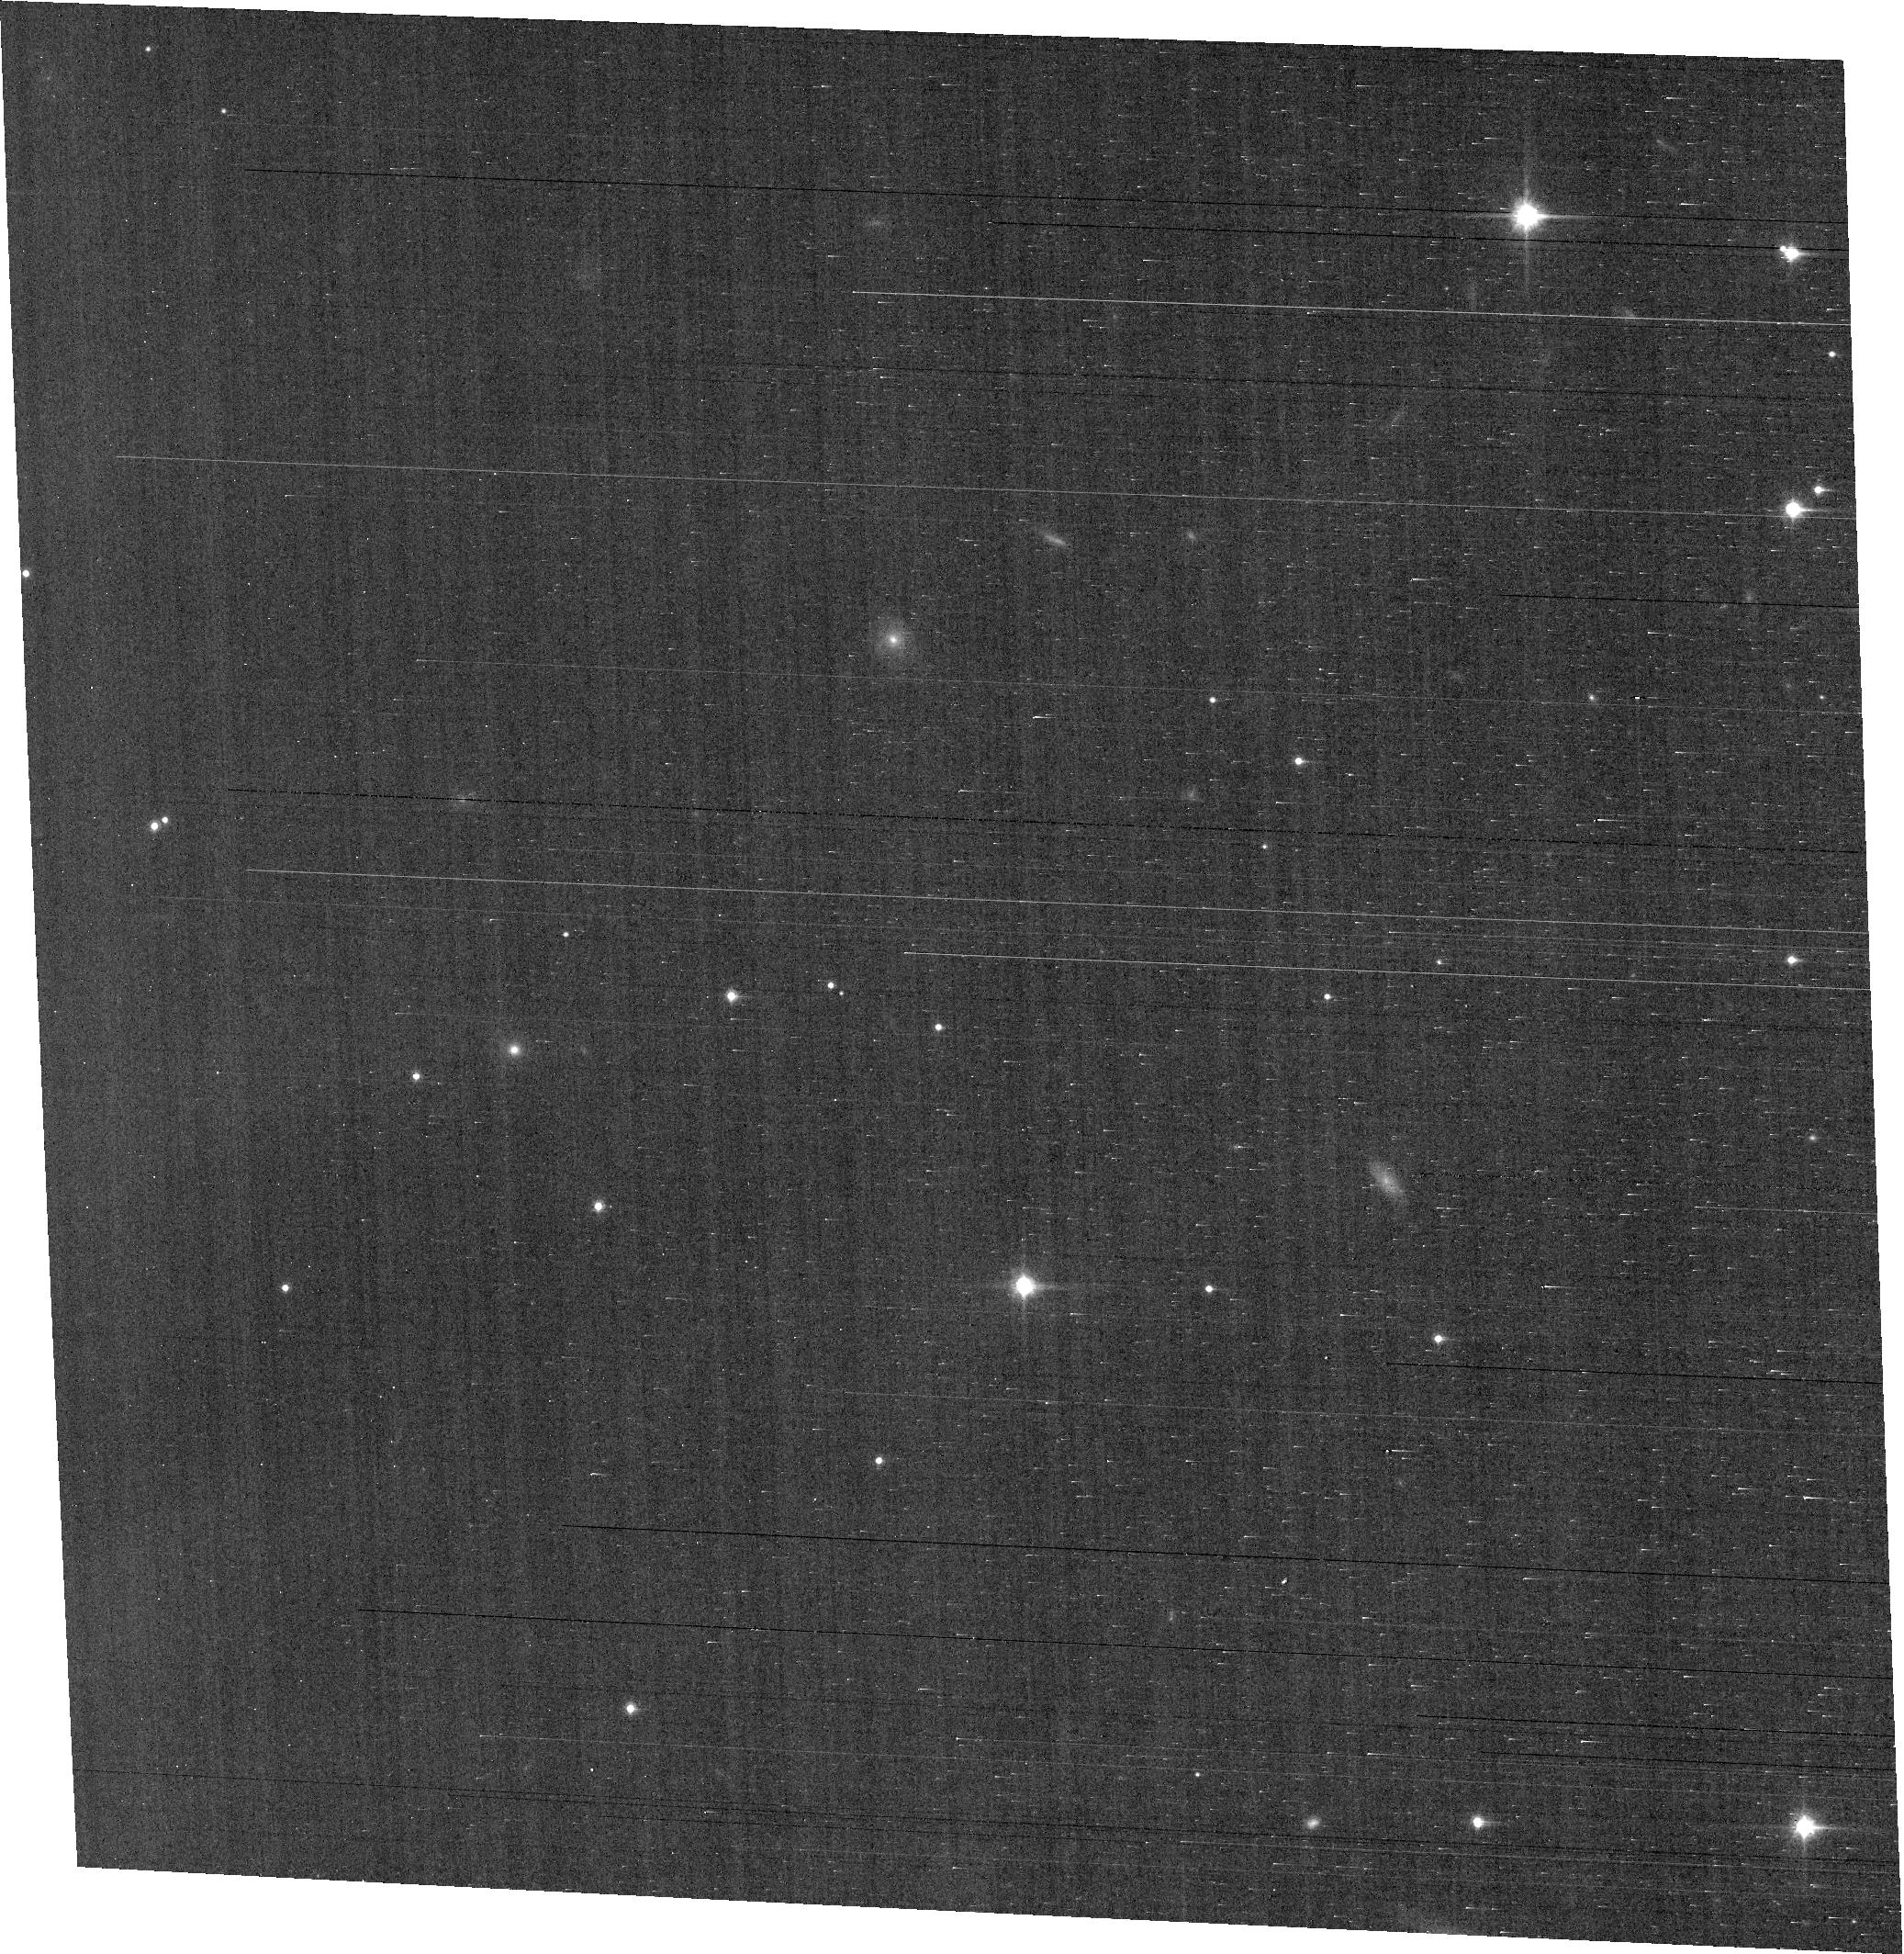
Target: field at RA 56.025°, Dec 32.184°
Instrument: ACS/WFC
Filter: F814W
Exposure: 1.1 h
Observation ID: hst_11610_01_acs_wfc_f814w_jb5s01

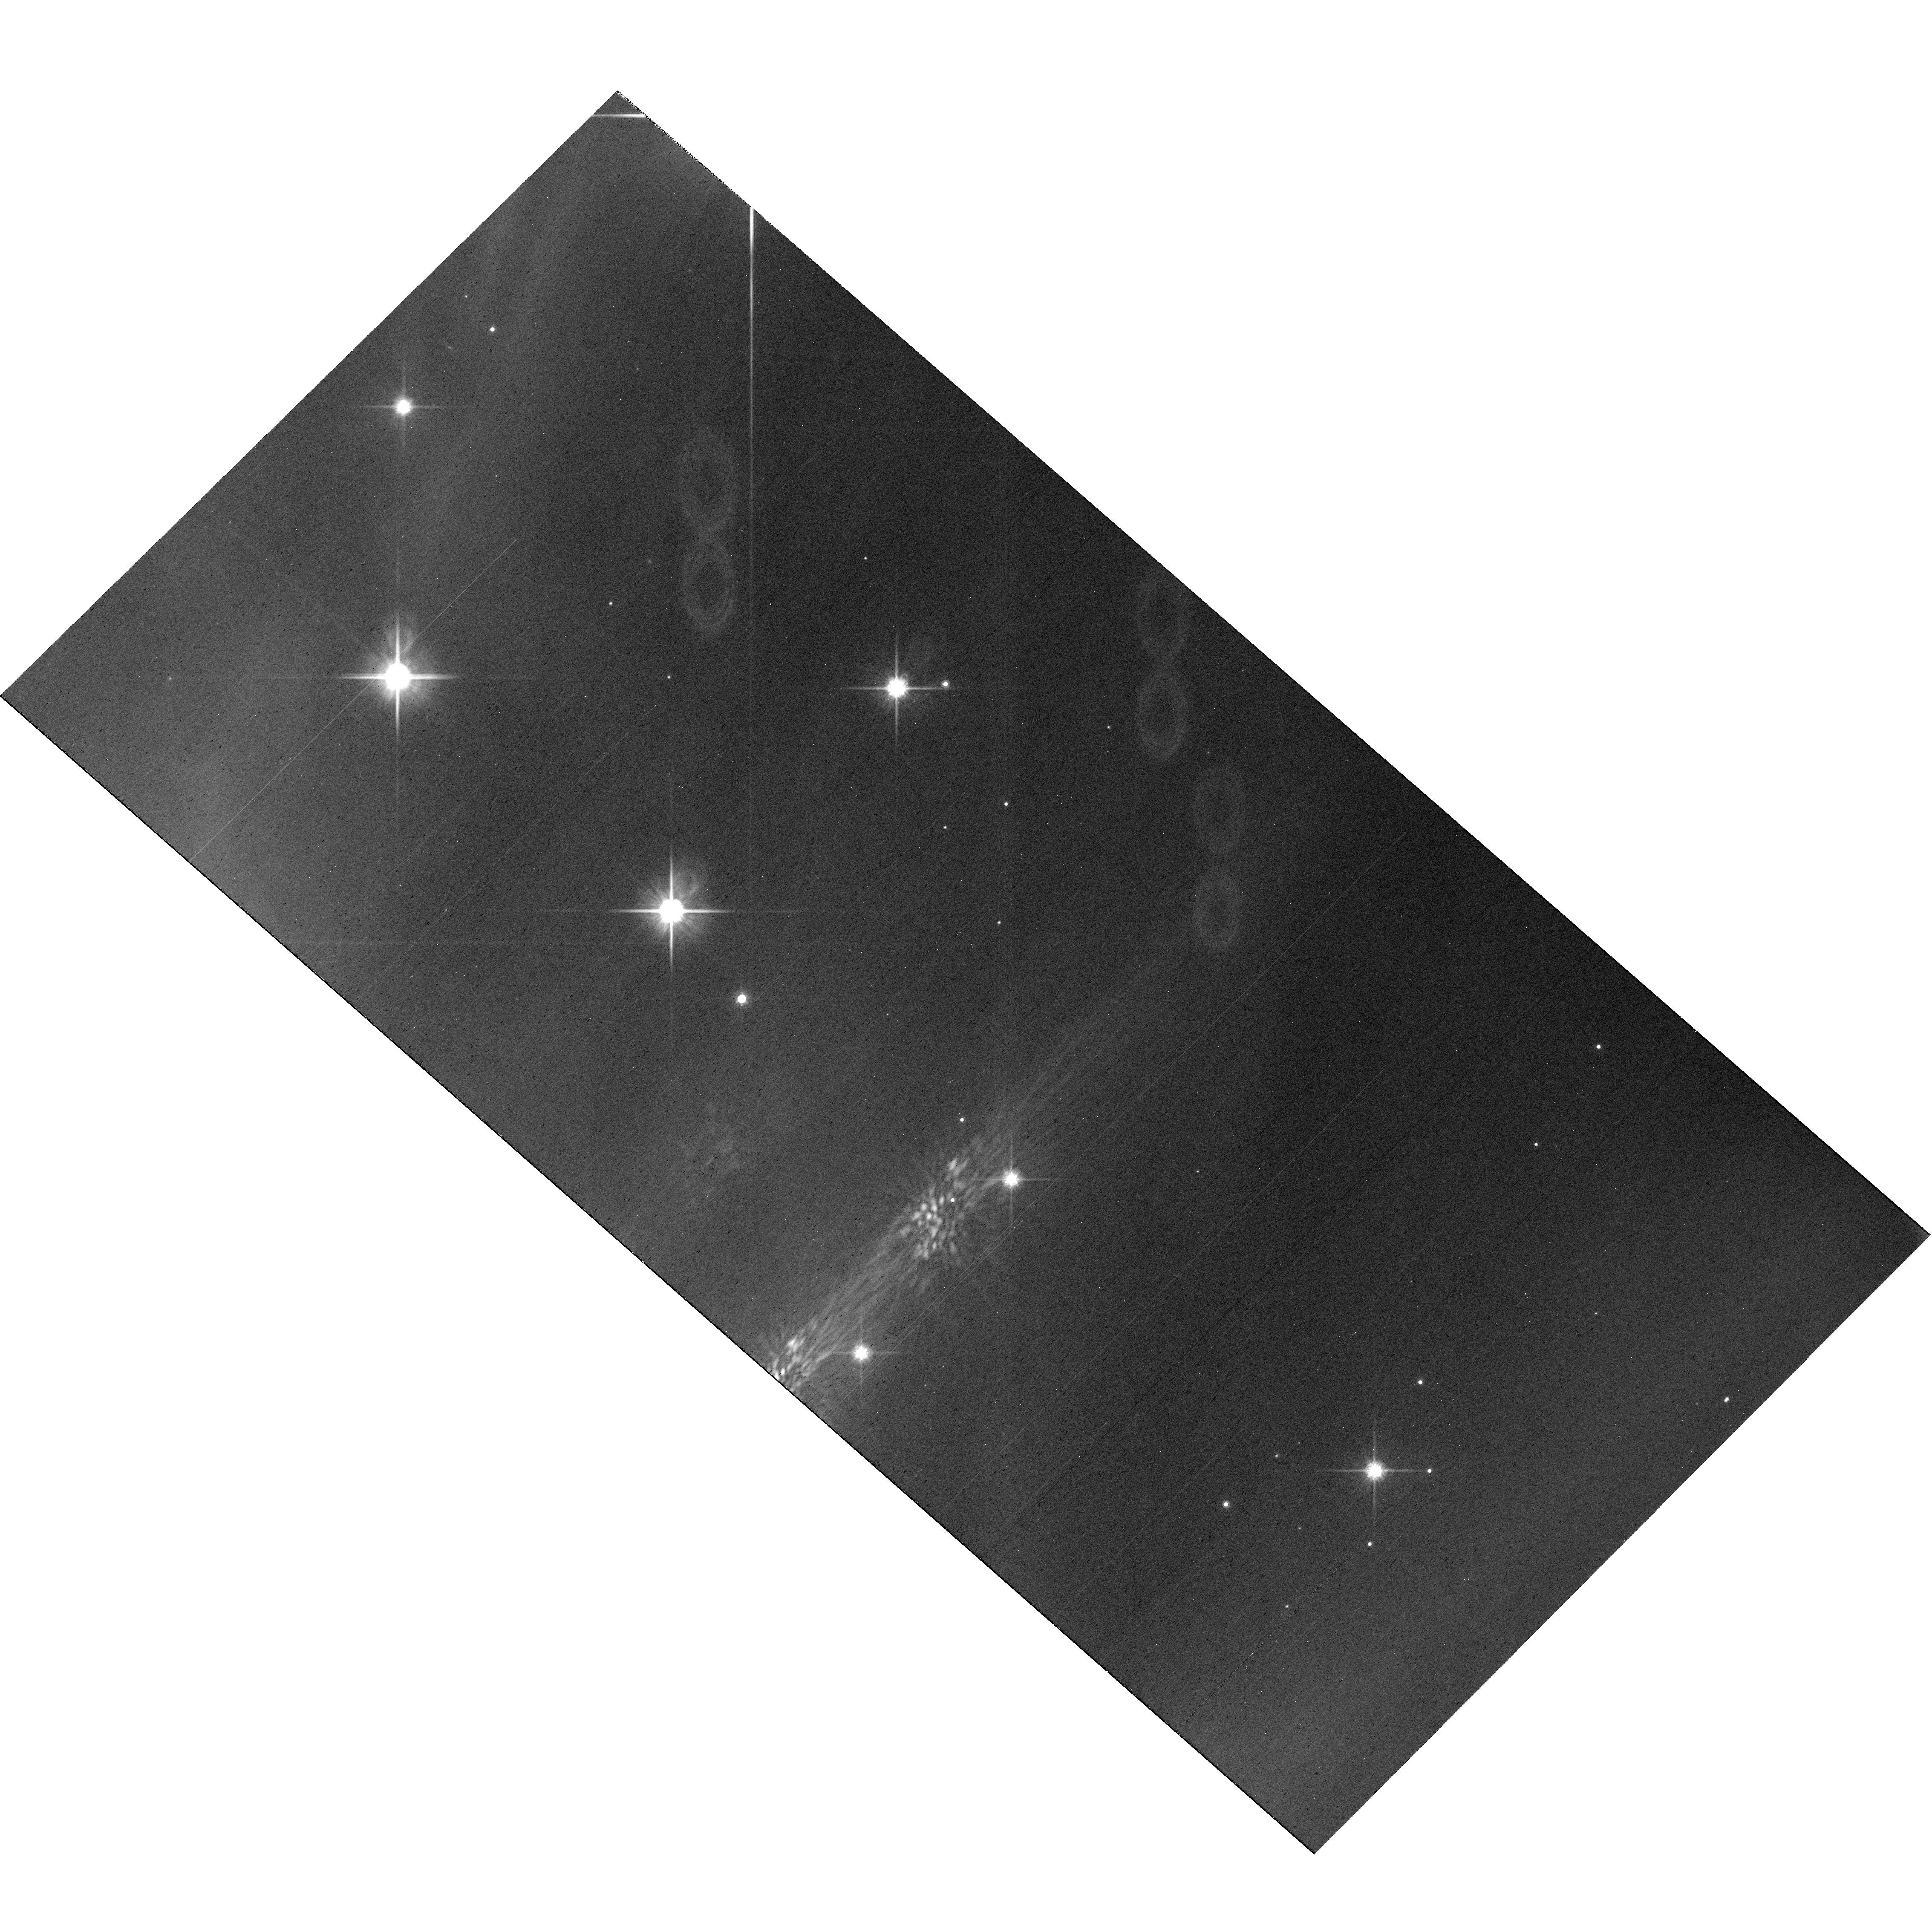
Target: IC348
Instrument: WFC3/UVIS
Filter: F814W
Exposure: 2 h
Observation ID: hst_11610_03_wfc3_uvis_f814w_ib5s03

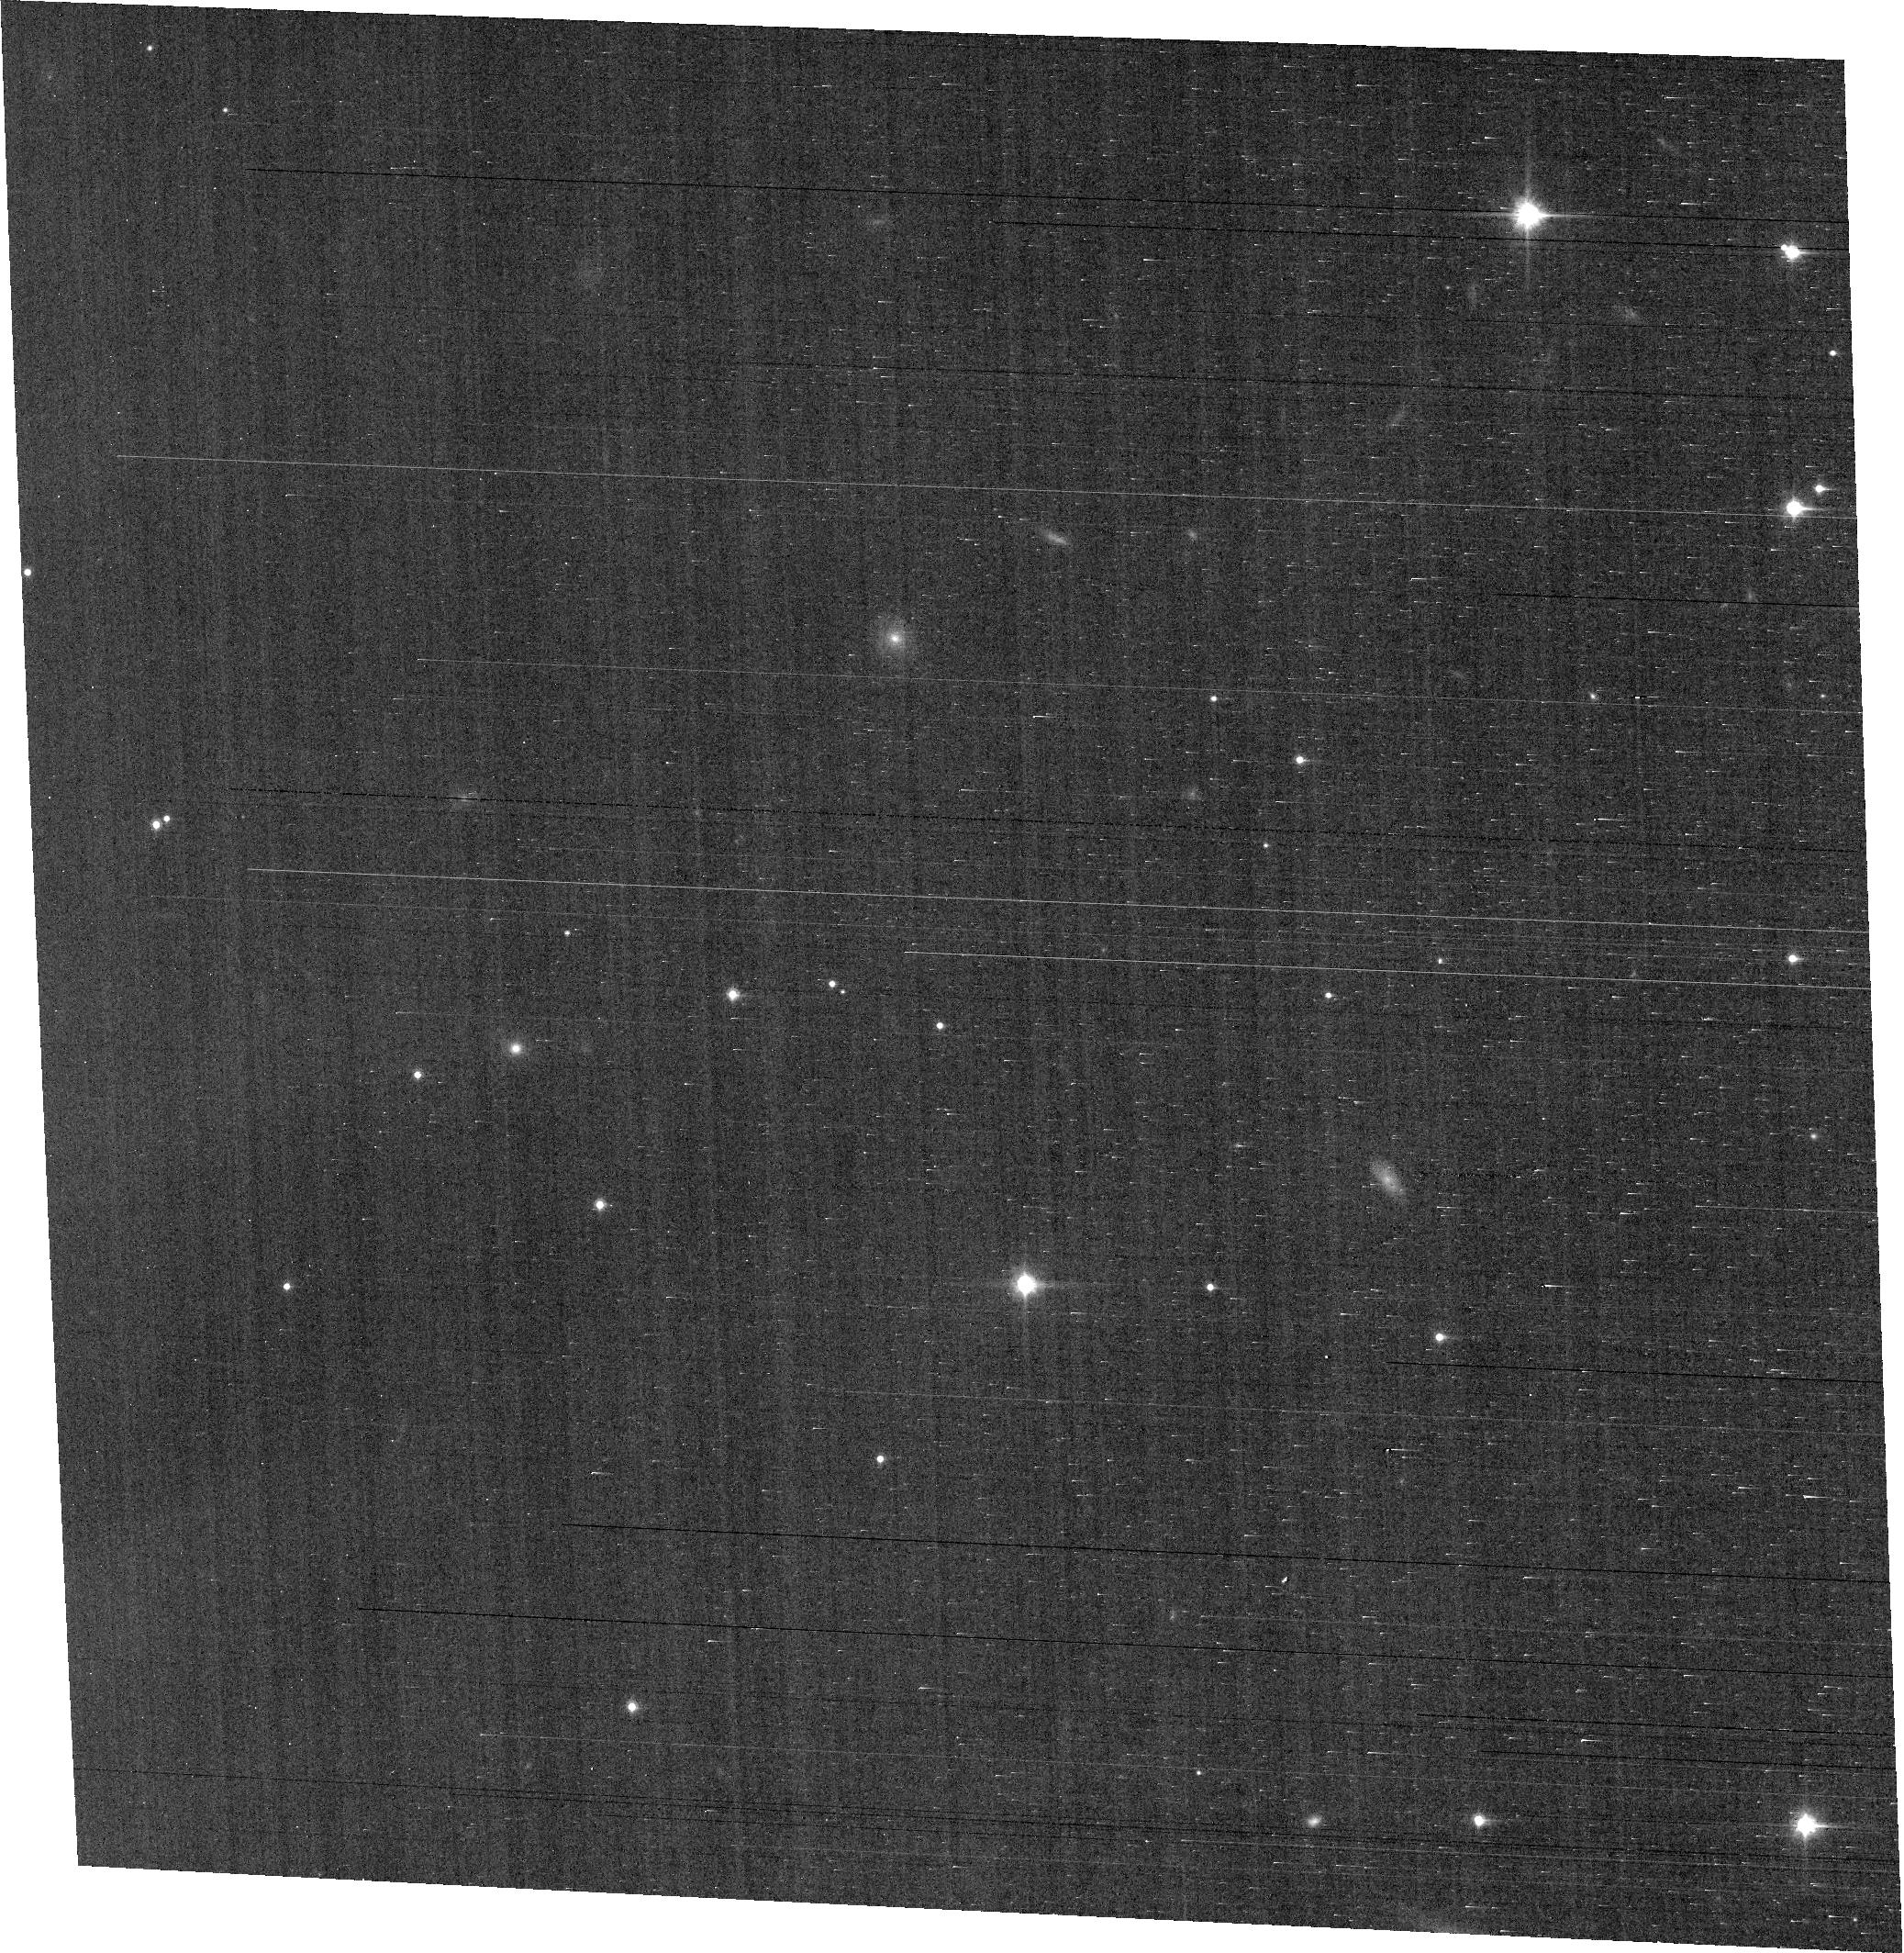
Target: field at RA 56.025°, Dec 32.184°
Instrument: ACS/WFC
Filter: F814W
Exposure: 1.1 h
Observation ID: hst_11610_03_acs_wfc_f814w_jb5s03

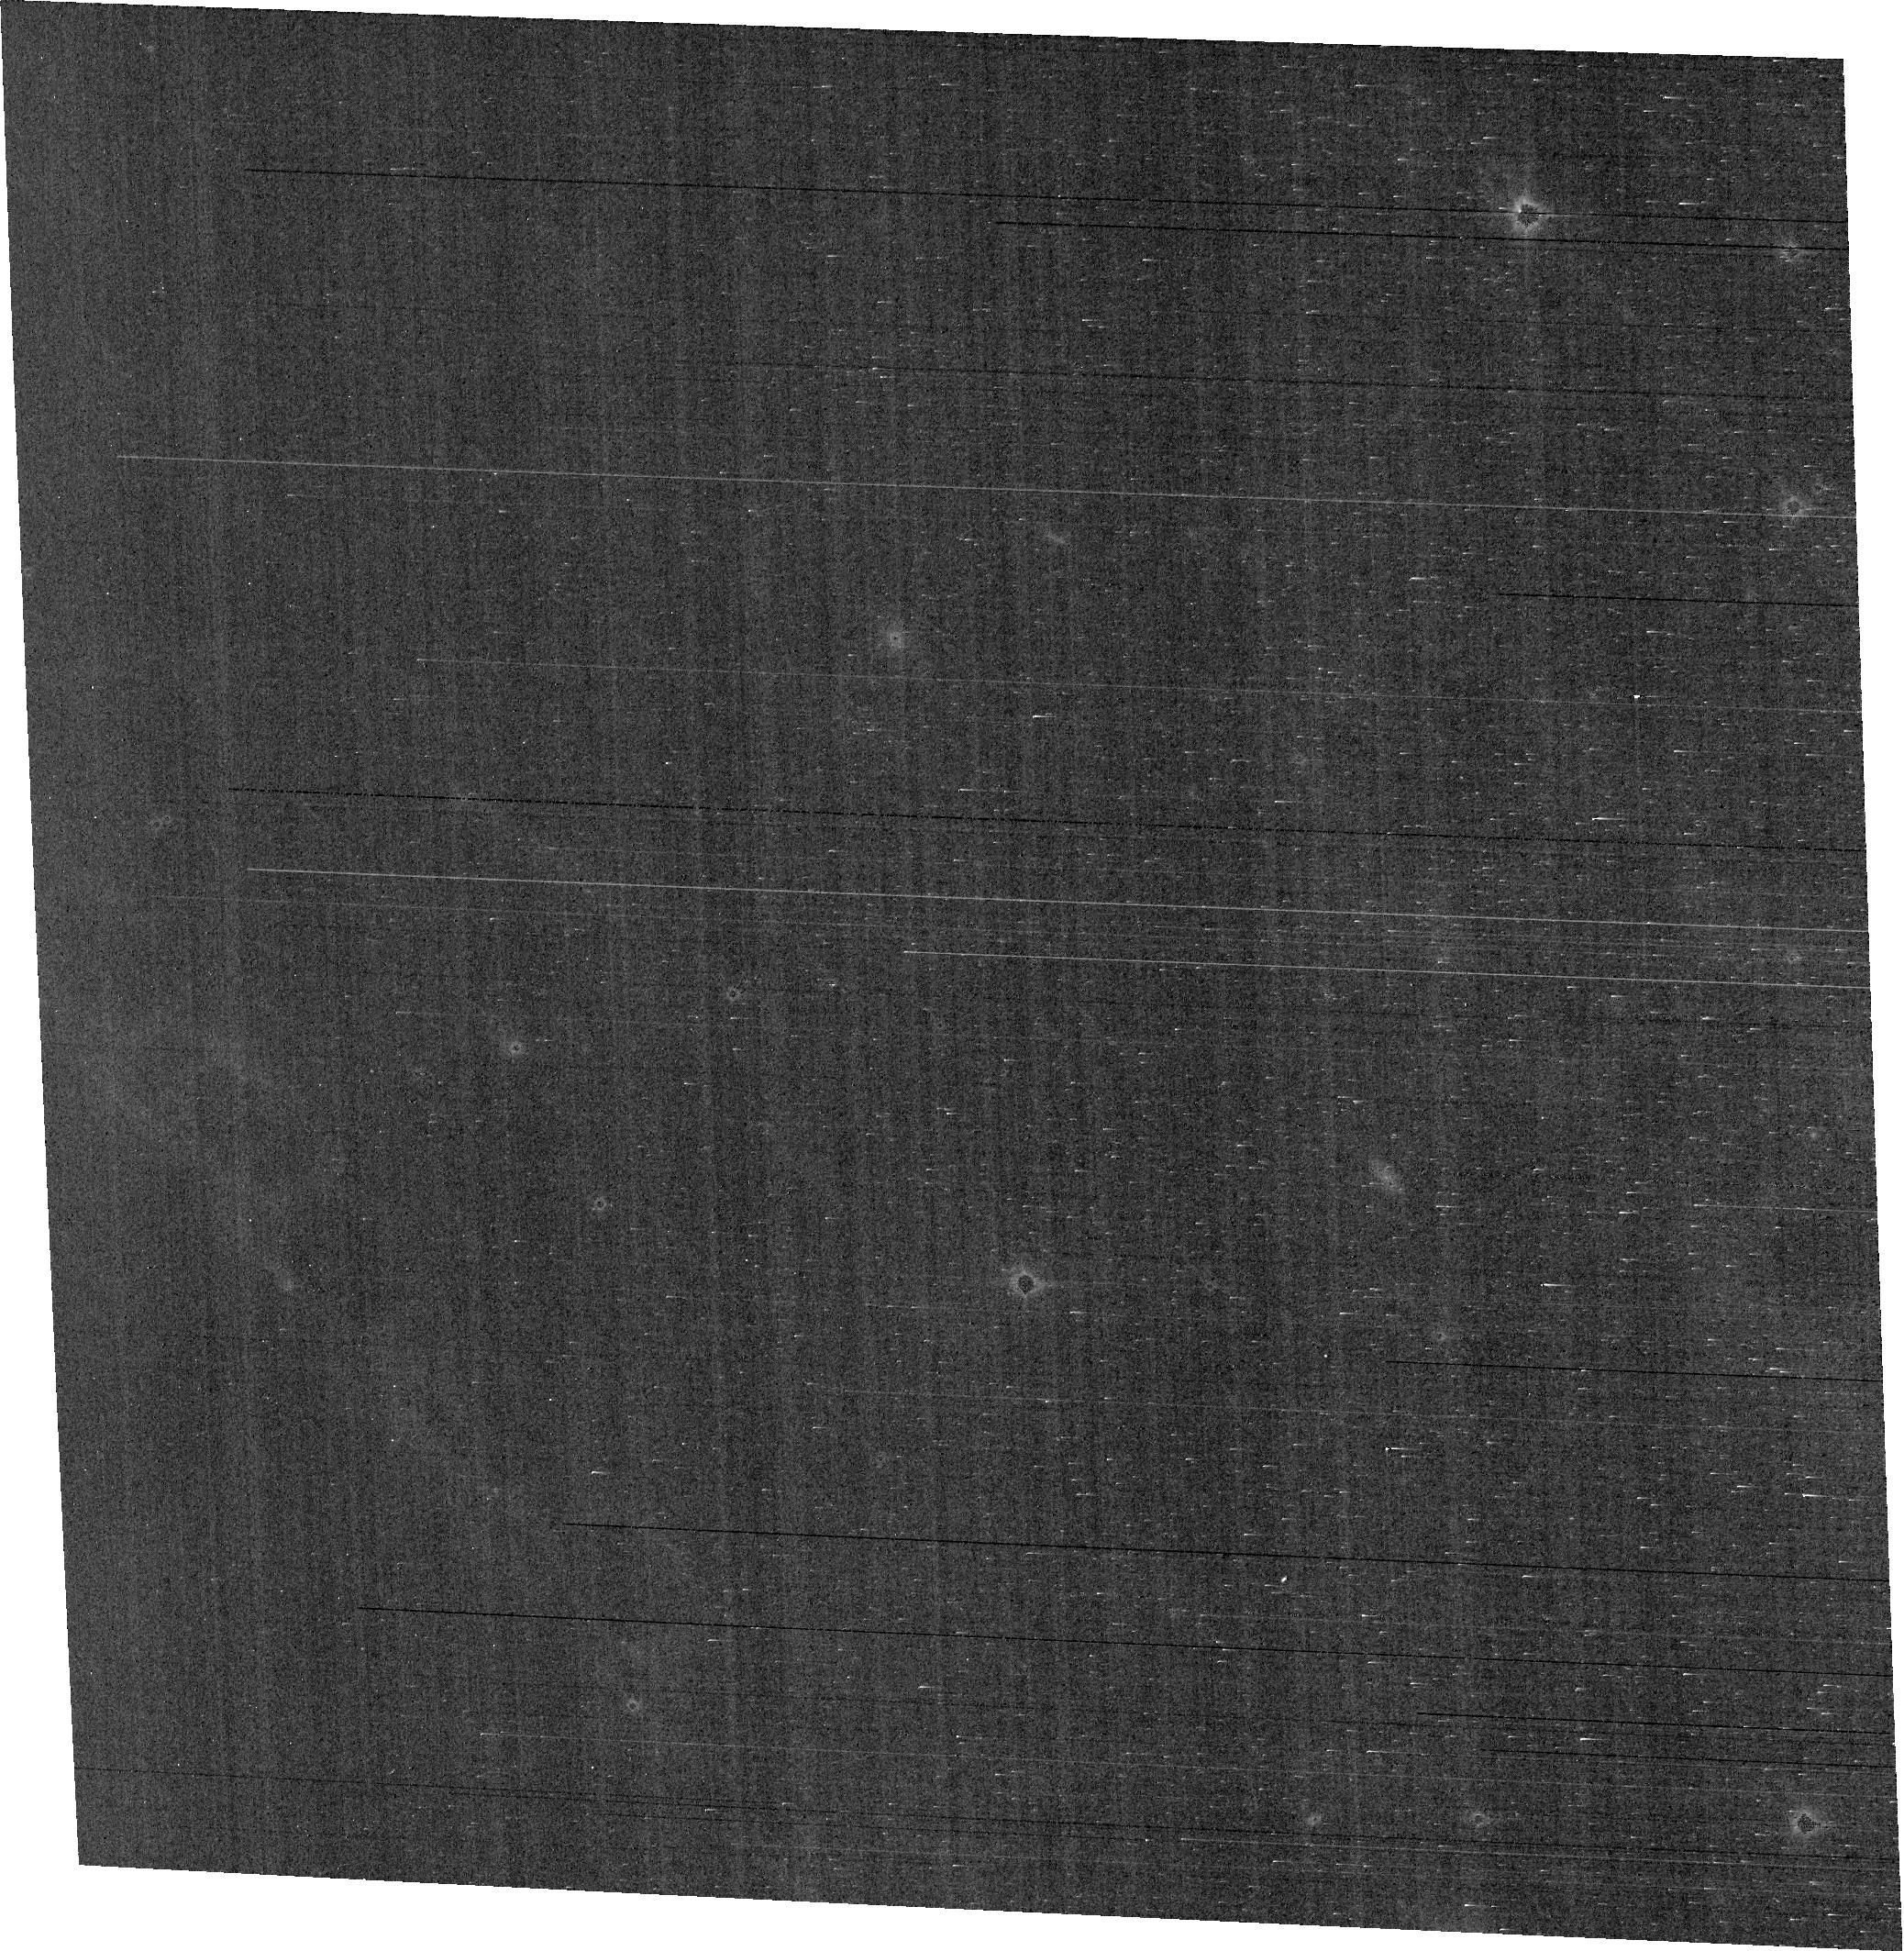
Target: field at RA 56.025°, Dec 32.184°
Instrument: ACS/WFC
Filter: F814W
Exposure: 1.1 h
Observation ID: hst_11610_05_acs_wfc_f814w_jb5s05

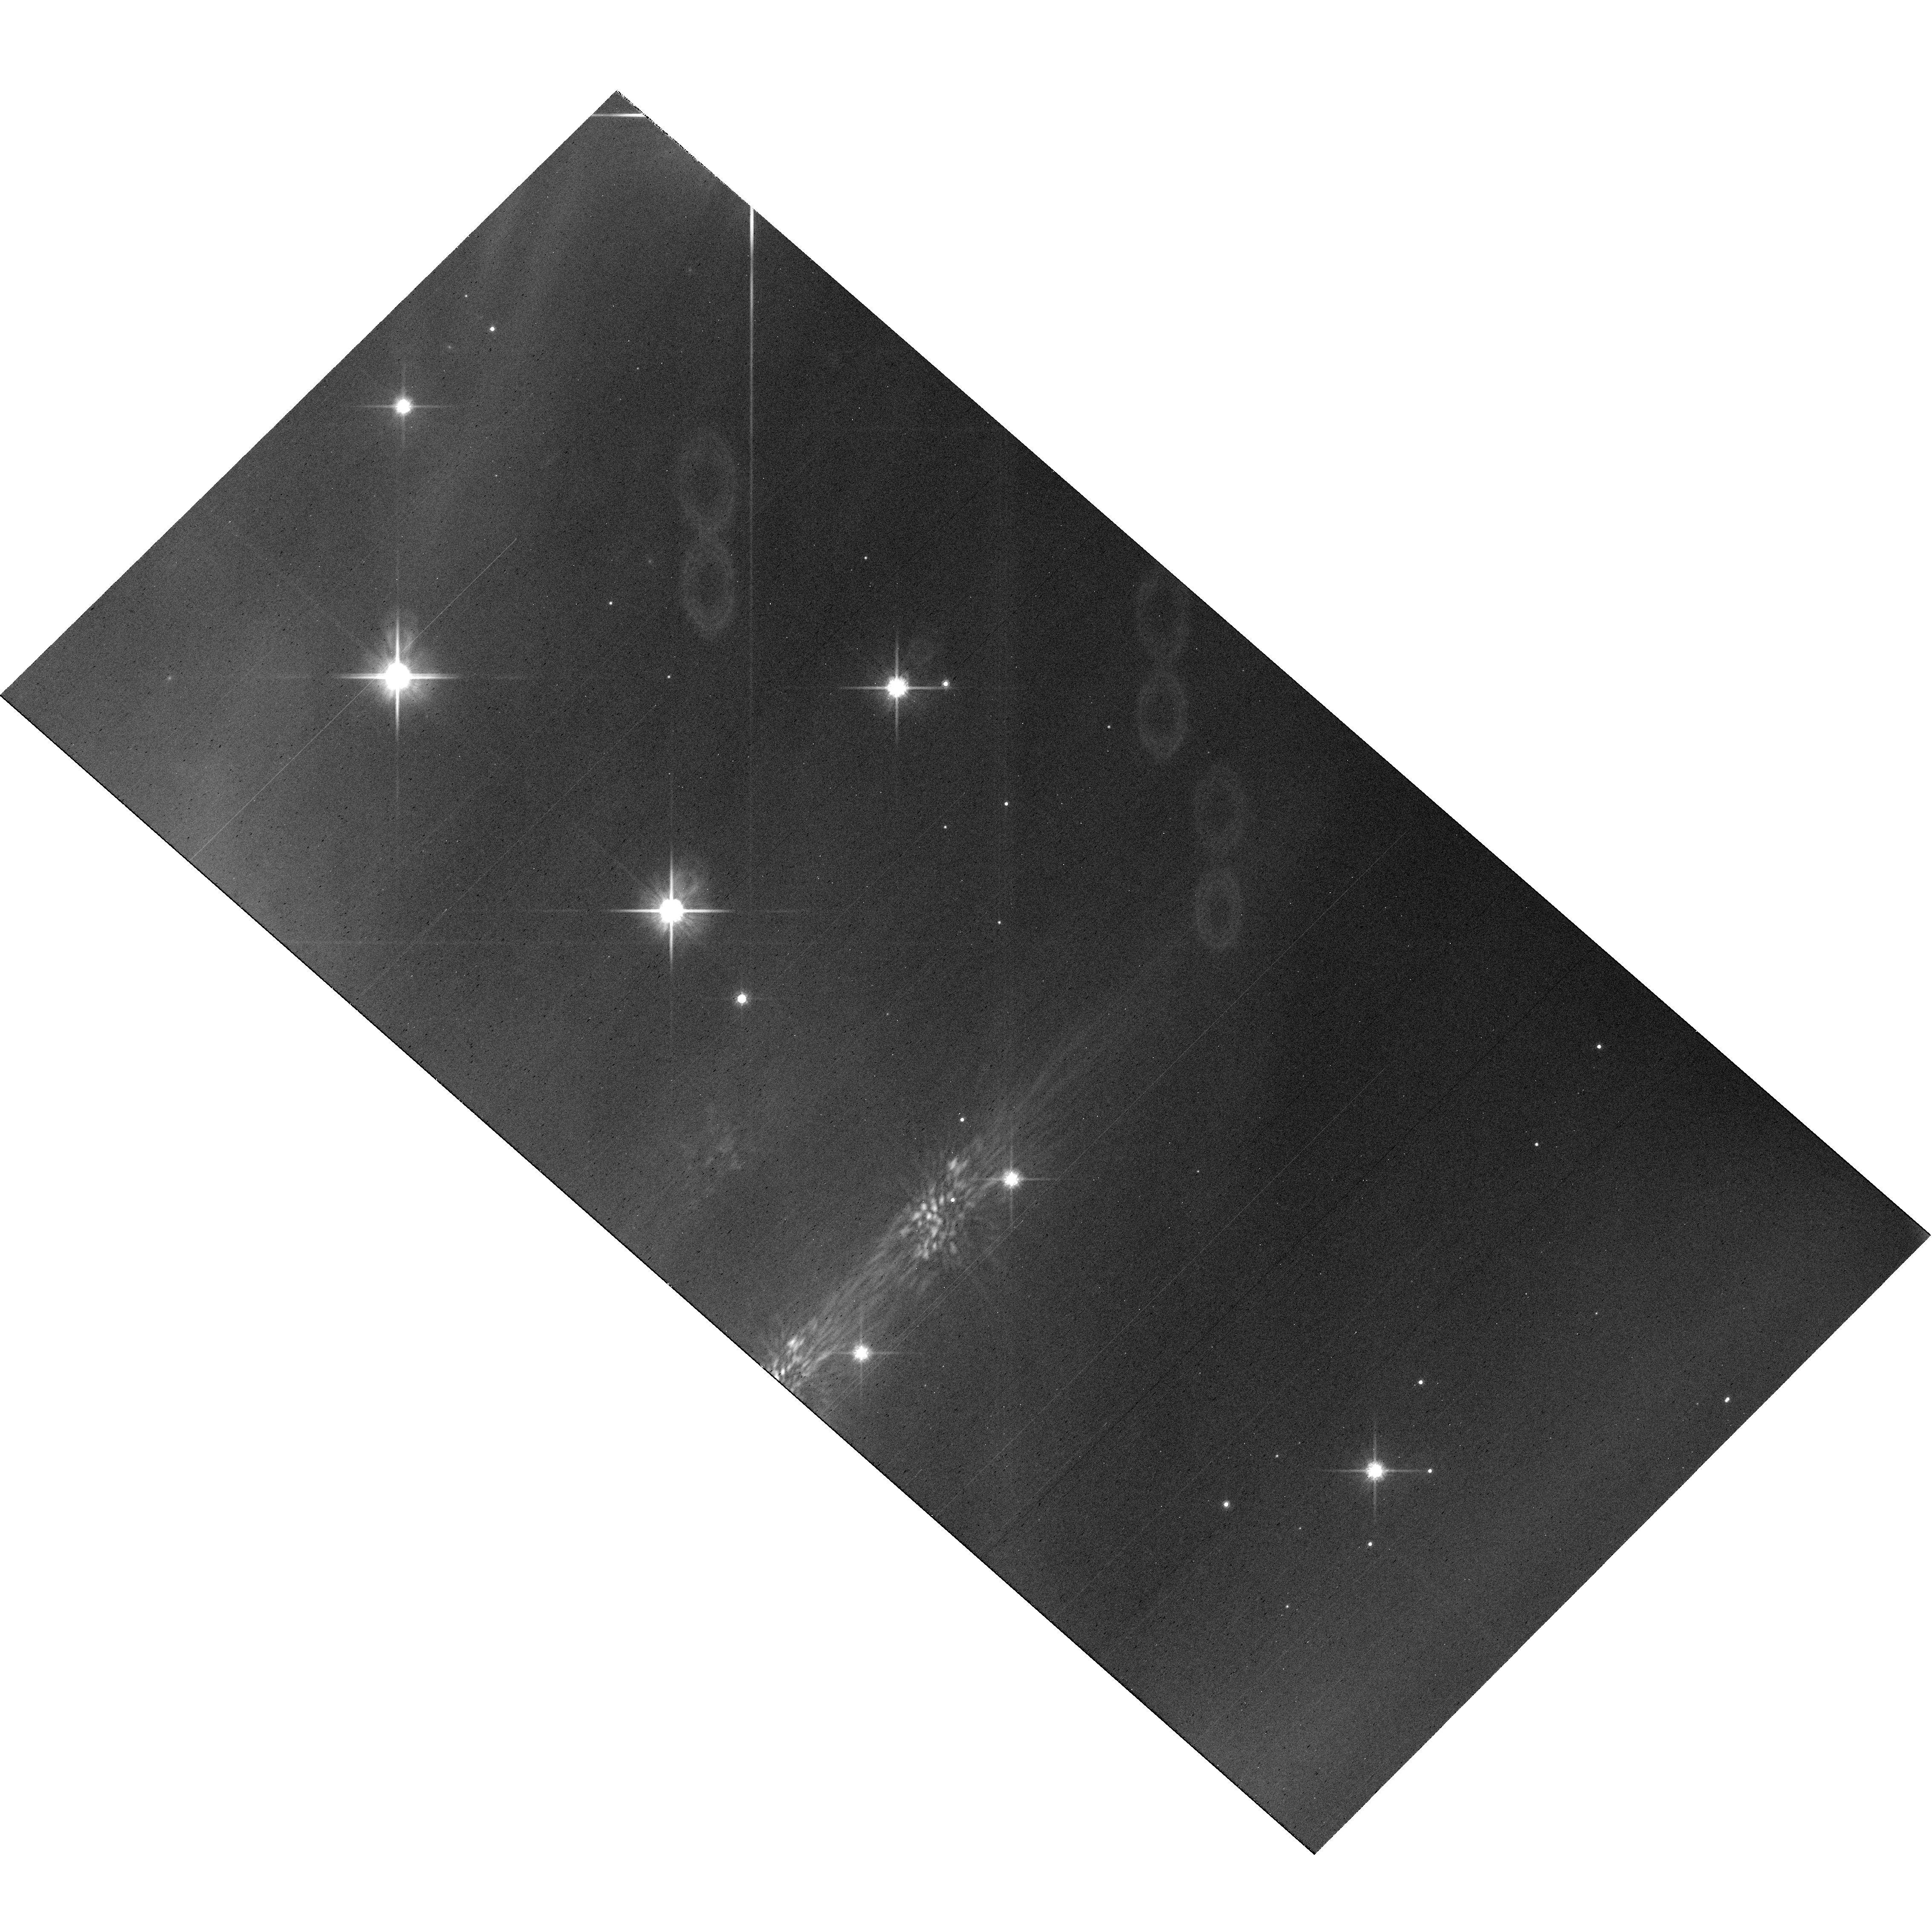
Target: IC348
Instrument: WFC3/UVIS
Filter: F814W
Exposure: 2 h
Observation ID: hst_11610_04_wfc3_uvis_f814w_ib5s04

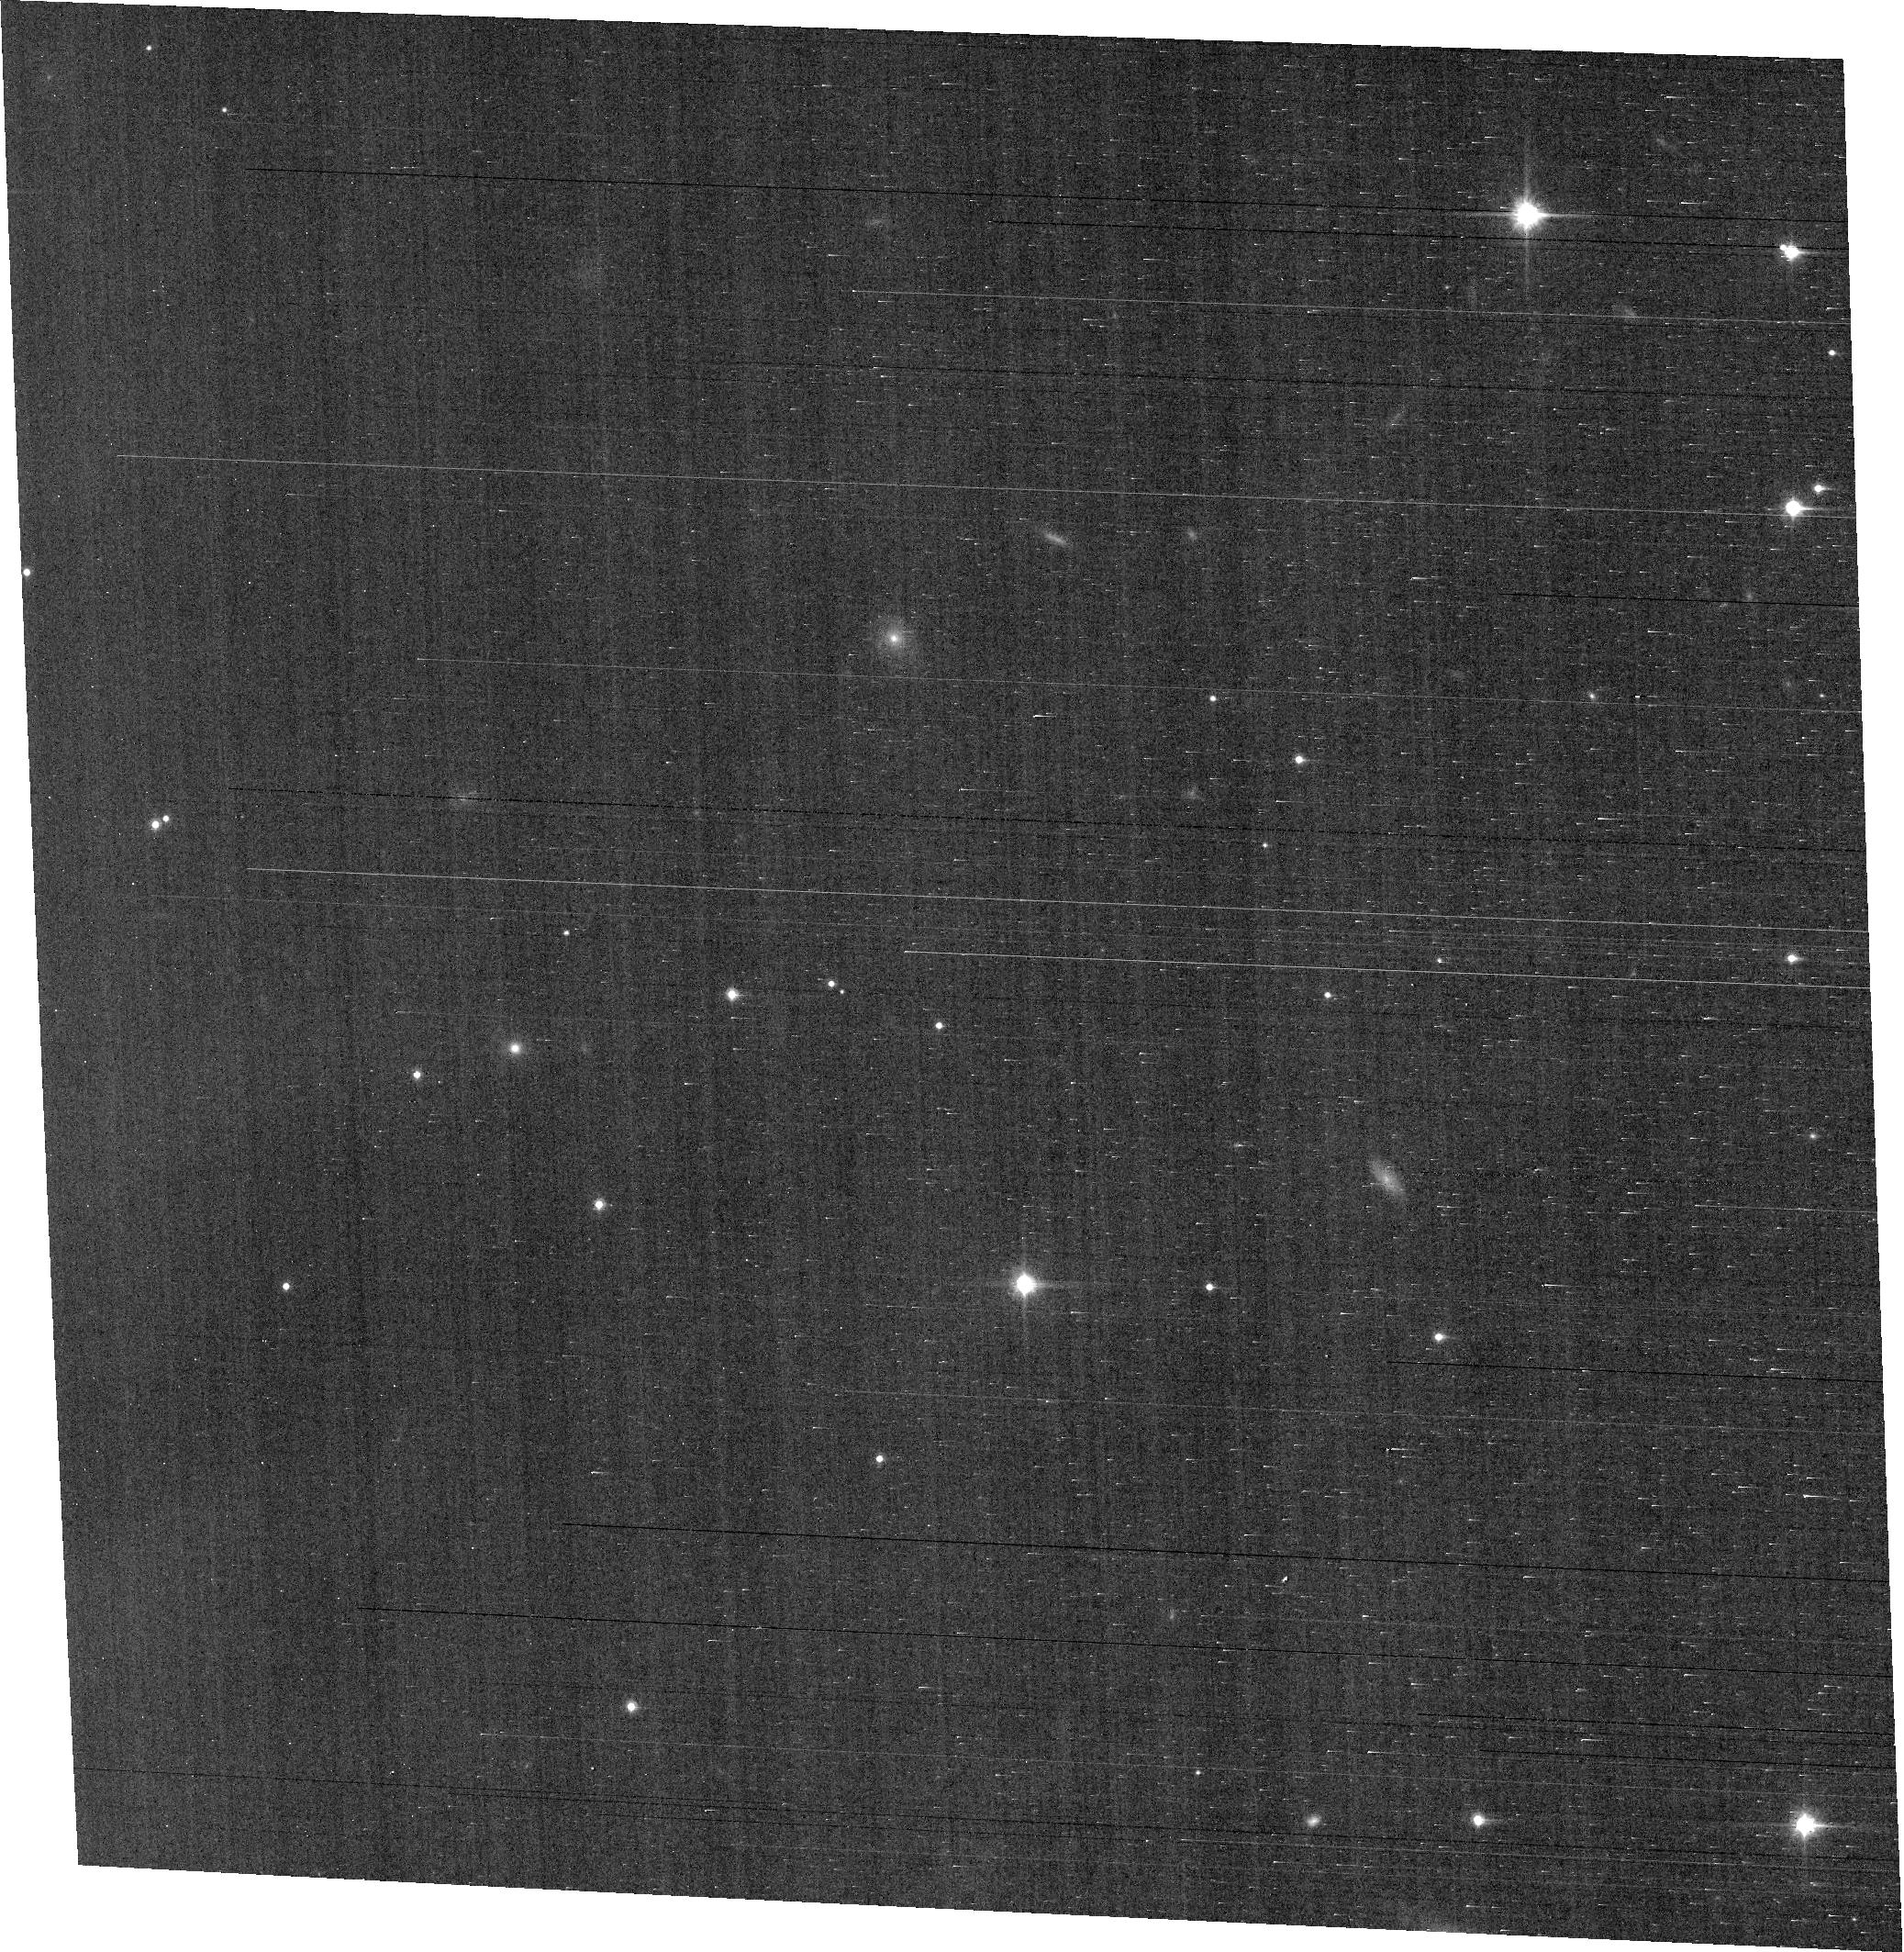
Target: field at RA 56.025°, Dec 32.184°
Instrument: ACS/WFC
Filter: F814W
Exposure: 1.1 h
Observation ID: hst_11610_07_acs_wfc_f814w_jb5s07

A Search for Pulsation in Young Brown Dwarfs (PI: Cody, Ann Marie)

Brown dwarfs are a ubiquitous yet poorly understood product of the processes that take place in star formation regions. To date, observational methods to determine important properties such as mass and age are lacking. But better understanding of the physical characteristics of young brown dwarfs and very low mass stars is now within reach through the signature of variable lightcurves. In particular, pulsation in these objects is a newly suggested phenomenon that offers unprecedented opportunities to probe their interiors and evolution. We propose to use HST WFC3 to improve upon ground-based studies which suggest low-amplitude, short-period variability indicative of pulsation just below the statistical detection threshold. We will acquire precise time-series photometry on a sample of confirmed brown dwarfs in the young IC 348 cluster. With estimated masses and ages appropriate to the deuterium-burning stage, these objects are some of the most promising candidates in a potential new class of pulsators. We aim to fully characterize light-curve periodicities down to millimagnitude amplitudes, and ultimately use the results to provide fundamental constraints on the interiors and properties of brown dwarfs.